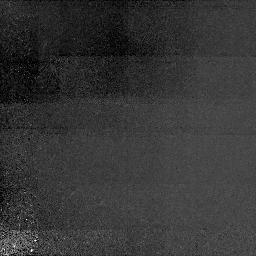
Target: Q0029+073.NIC1. Instrument: NICMOS/NIC1. Filter: F160W. Exposure: 2.1 h. Observation ID: n44d02010

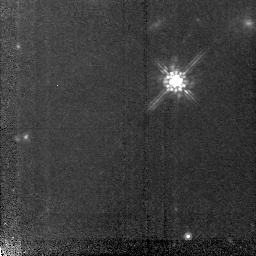
Target: SBS0953+549. Instrument: NICMOS/NIC2. Filter: F160W. Exposure: 2 h. Observation ID: n44d10030

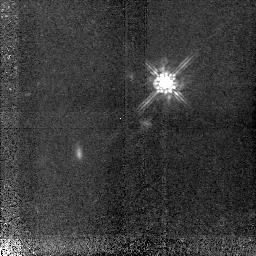
Target: Q0347-383. Instrument: NICMOS/NIC2. Filter: F160W. Exposure: 2.1 h. Observation ID: n44d06020

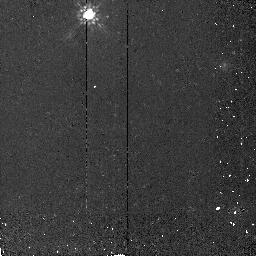
Target: SBS0957+557. Instrument: NICMOS/NIC2. Filter: F160W. Exposure: 17 min. Observation ID: n44d11040

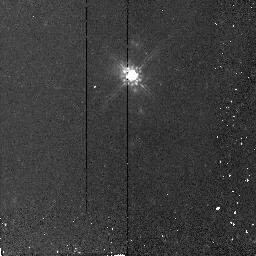
Target: PG1329+412. Instrument: NICMOS/NIC2. Filter: F160W. Exposure: 17 min. Observation ID: n44d12040

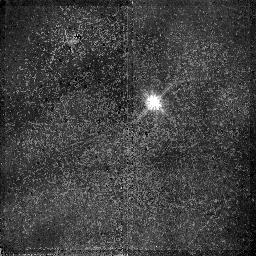
Target: Q0256-000. Instrument: NICMOS/NIC2. Filter: F110W. Exposure: 1.7 h. Observation ID: n44d05020

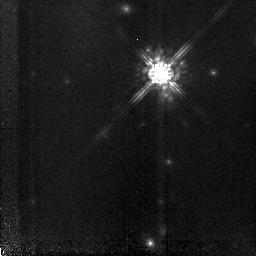
Target: PG0117+213. Instrument: NICMOS/NIC2. Filter: F160W. Exposure: 2.1 h. Observation ID: n44d04020

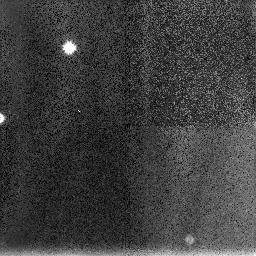
Target: Q0256-000.NIC3. Instrument: NICMOS/NIC3. Filter: F160W. Exposure: 26 min. Observation ID: n44d05030

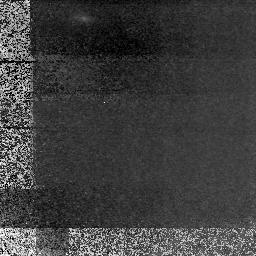
Target: Q0932+733.NIC1. Instrument: NICMOS/NIC1. Filter: F160W. Exposure: 2 h. Observation ID: n44d29010

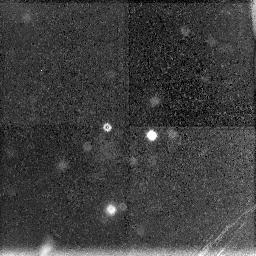
Target: Q0009-016.NIC3. Instrument: NICMOS/NIC3. Filter: F160W. Exposure: 26 min. Observation ID: n44d01030

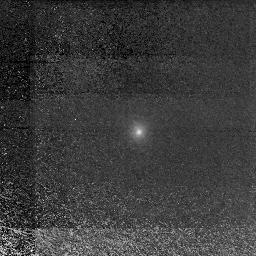
Target: Q0112+030.NIC1. Instrument: NICMOS/NIC1. Filter: F160W. Exposure: 2.1 h. Observation ID: n44d03010

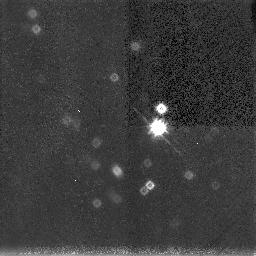
Target: Q0450-132.NIC3. Instrument: NICMOS/NIC3. Filter: F160W. Exposure: 1.7 h. Observation ID: n44d08040

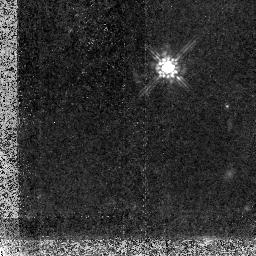
Target: PKS0424-132. Instrument: NICMOS/NIC2. Filter: F160W. Exposure: 2.1 h. Observation ID: n44d27020

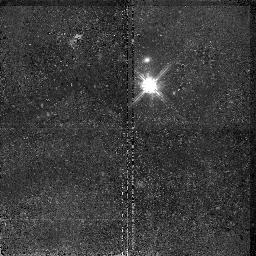
Target: Q0009-016. Instrument: NICMOS/NIC2. Filter: F110W. Exposure: 1.7 h. Observation ID: n44d01020

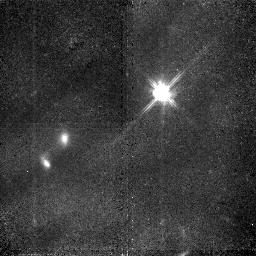
Target: Q0450-132. Instrument: NICMOS/NIC2. Filter: F110W. Exposure: 1.7 h. Observation ID: n44d08020

NICMOS Imaging of QSO Absorption-- Selected Galaxies at z > 1 (PI: Steidel, Charles C.)

We will use 36 orbits to continue our HST survey of QSO absorption--selected galaxies to beyond z=1. In cycles 4, 5, and 6, we will have obtained WFPC2 images of 32 galaxies over the redshift range 0.3 <= z <= 1.0; here we are proposing to extend our HST survey to z ~ 1.6 by observing higher redshift galaxies (selected in an identical way) in the rest--frame optical using NICMOS to allow direct comparison of galaxy morphologies to both our z<1 absorbing galaxy sample and to other galaxy samples selected using different criteria. While deep redshift surveys are now turning up examples of galaxies well beyond z ~ 1, a QSO absorption-selected sample has many distinct advantages for assessing the degree of evolution in normal field galaxies because gas cross-section is to first order independent of luminosity, morphology, and star formation rate, allowing one to be more confident that one is comparing the same types of objects, in as unbiased a manner as possible, over a very long time and redshift baseline. The images will also be used to connect the absorption line properties (e.g., gas--phase physical conditions, kinematics, chemical abundances) to the galaxy morphological properties, inclination angles, and orientations in order to continue to explore the connection between the absorbing gas and the galaxies. The final sample of galaxies will be unprecedented in the amount of information it will provide on both obvious and more subtle forms of galactic evolution over a large time baseline.